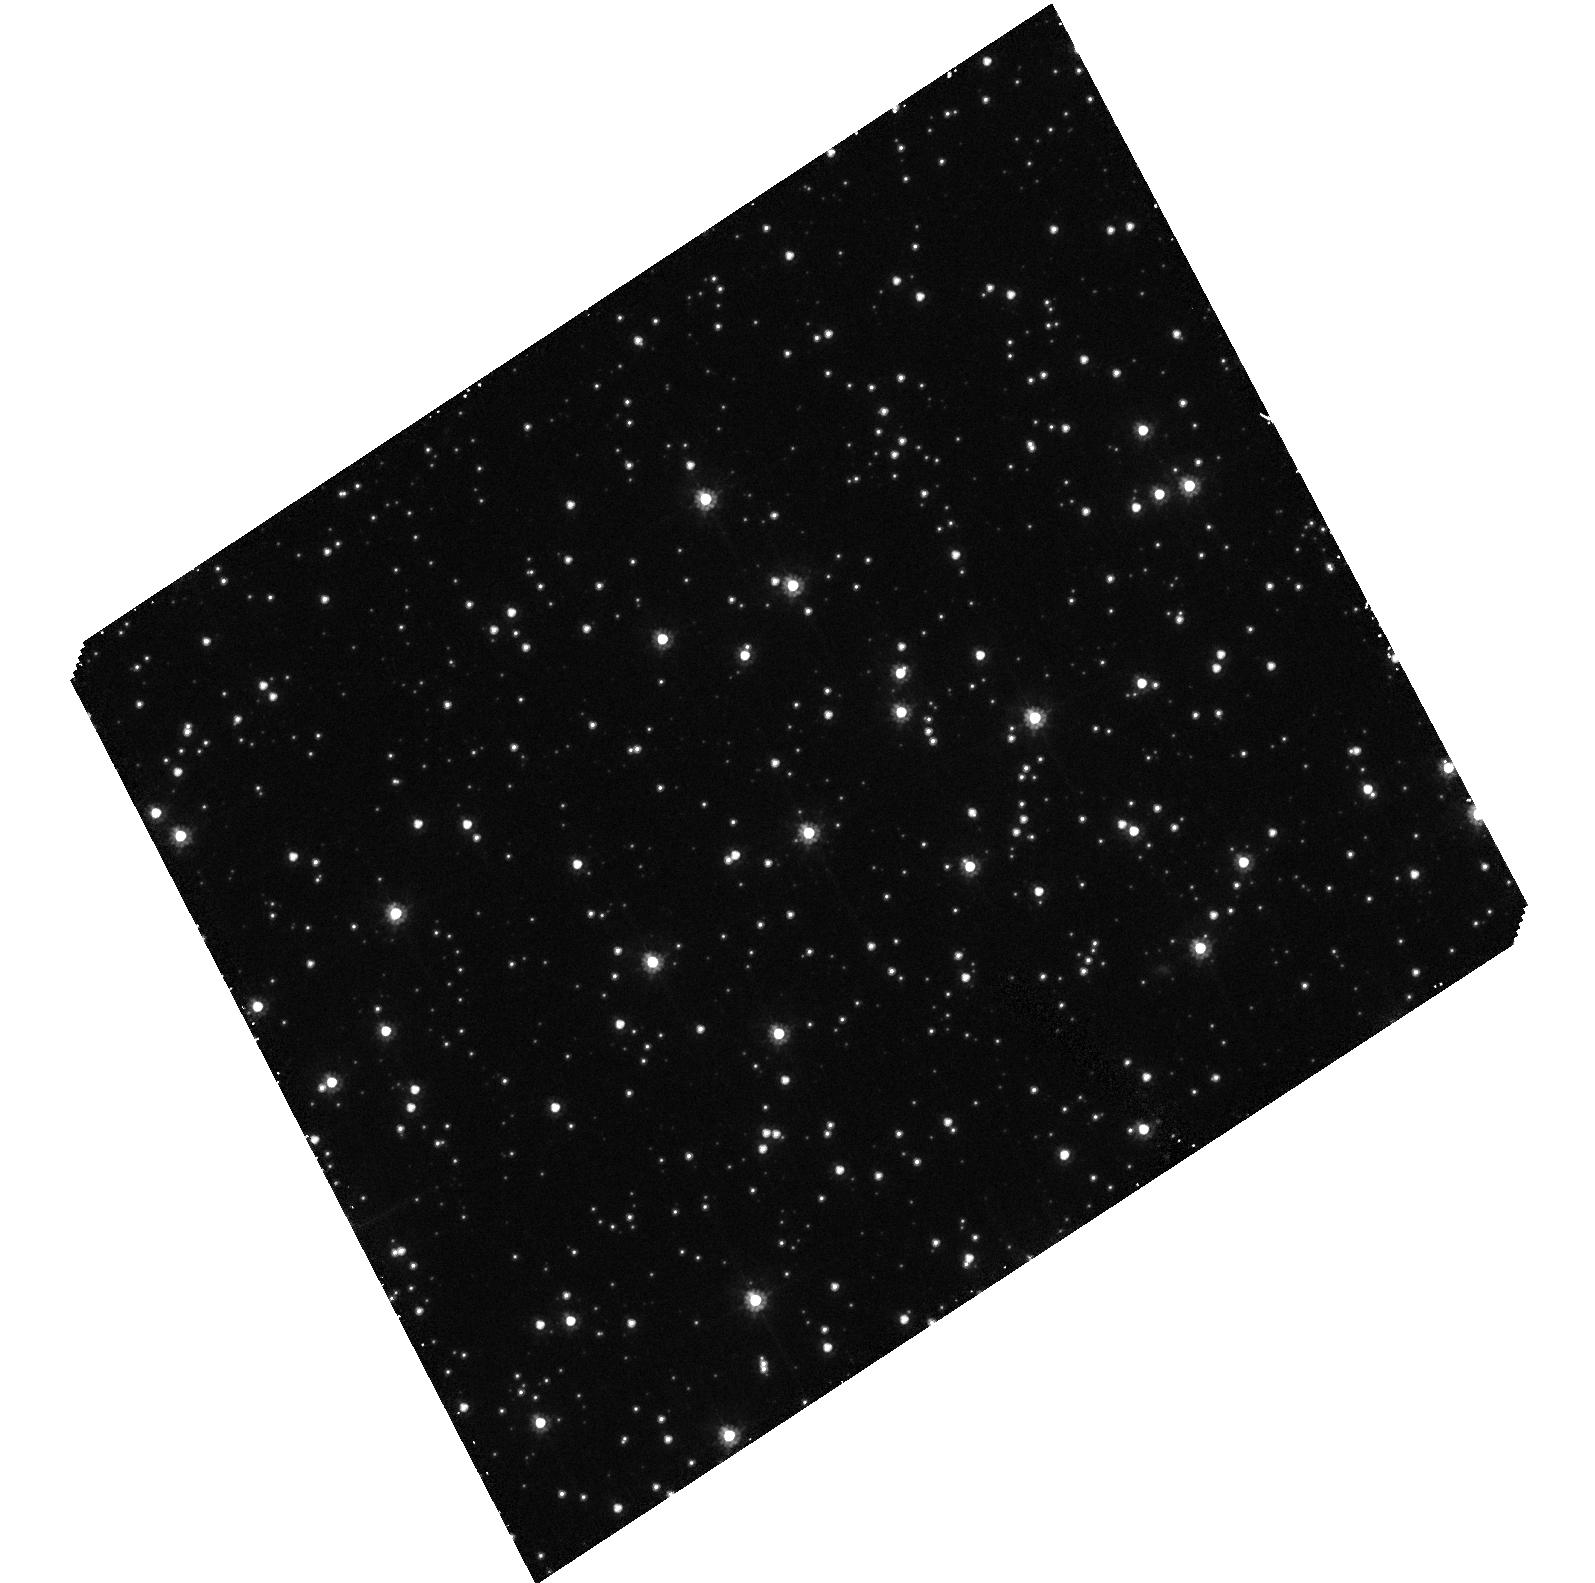
Target: STAR-0516-7029
Instrument: ACS/HRC
Filter: F606W
Exposure: 40 min
Observation ID: hst_9394_02_acs_hrc_f606w_j8f202

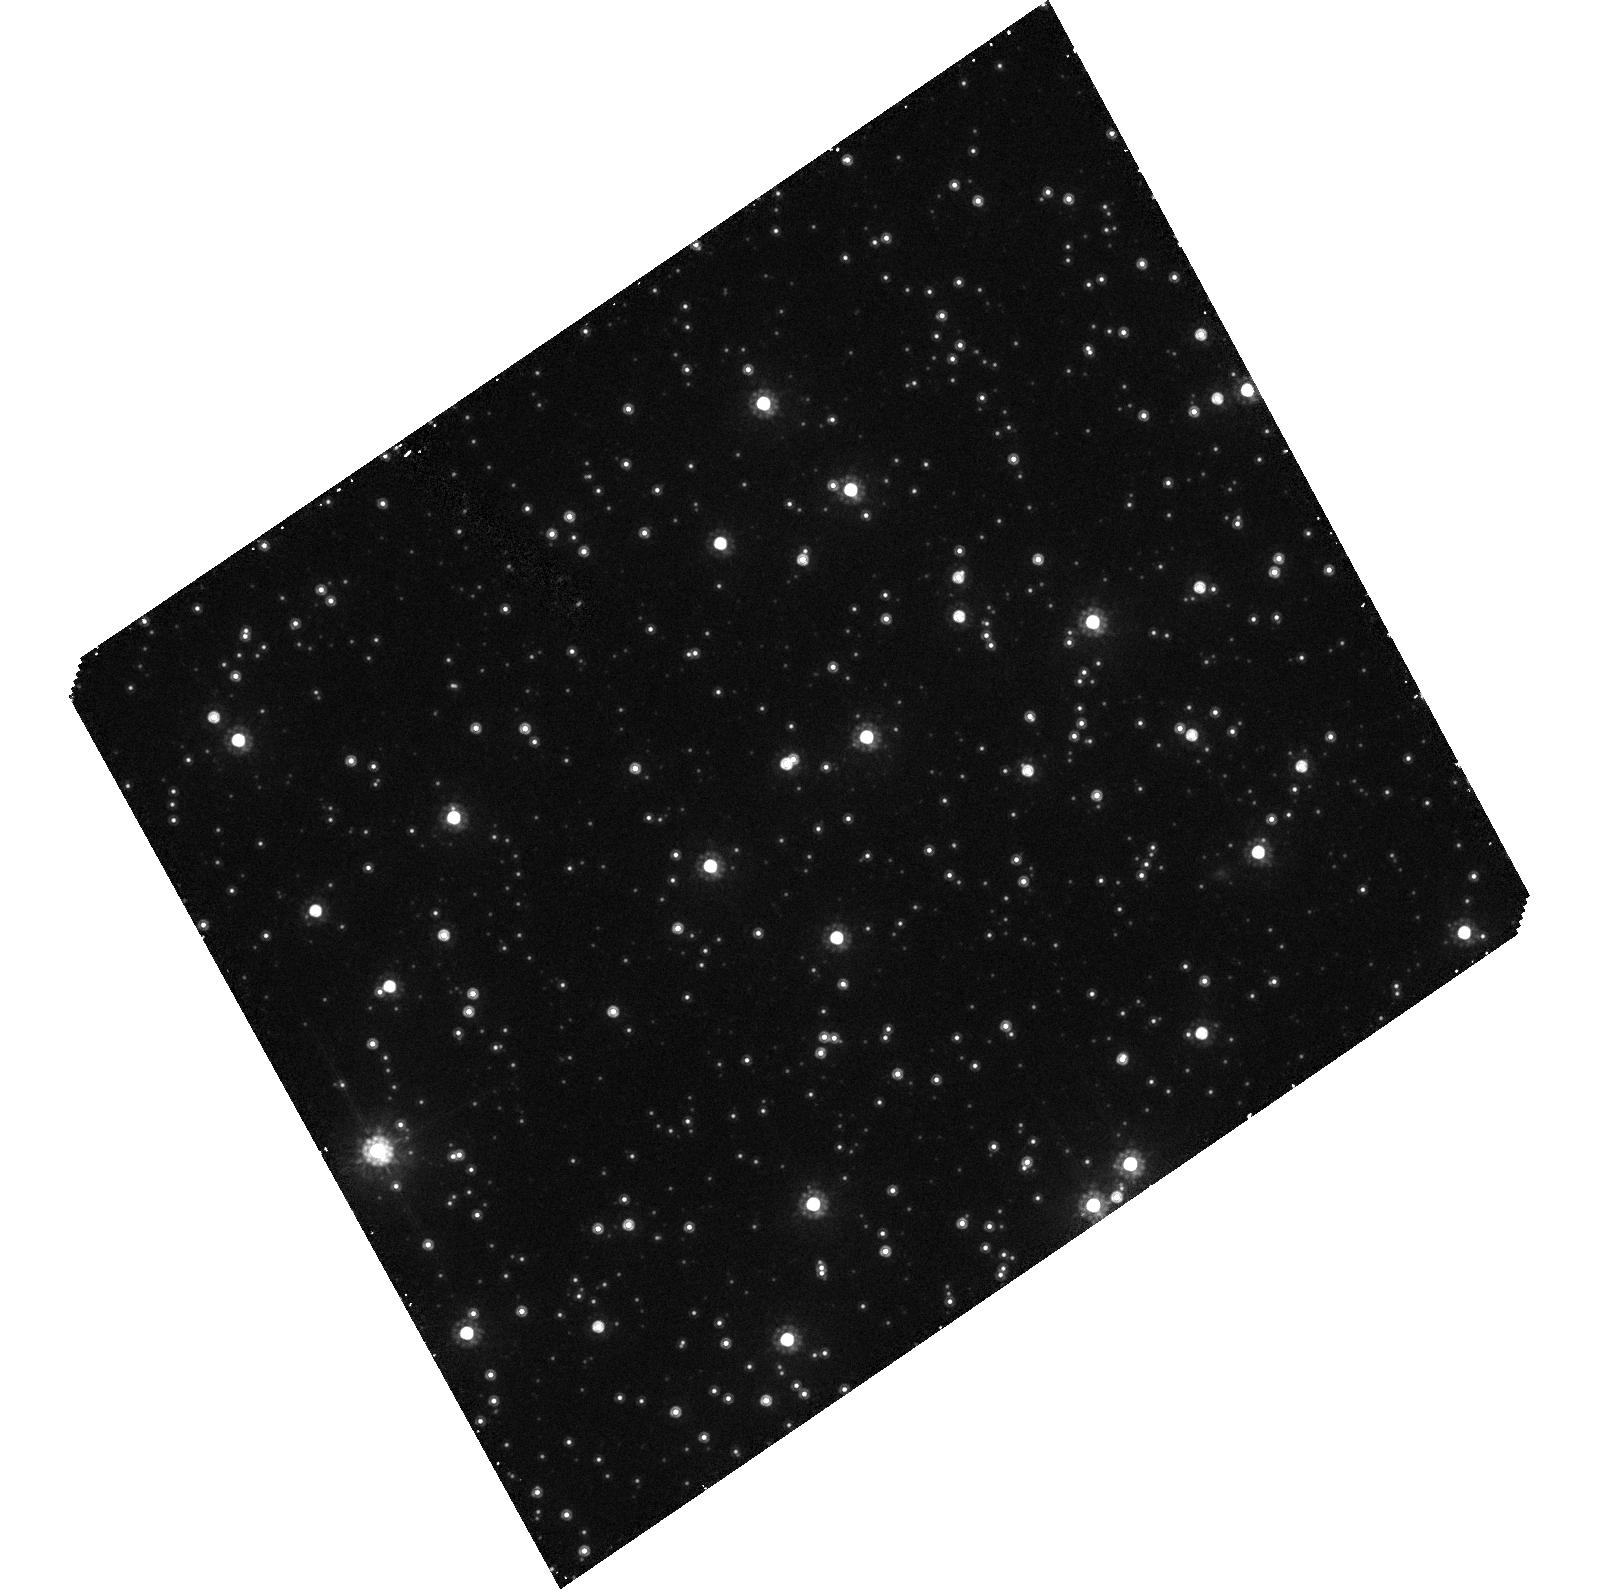
Target: STAR-0516-7029
Instrument: ACS/HRC
Filter: F814W
Exposure: 40 min
Observation ID: hst_9394_01_acs_hrc_f814w_j8f201

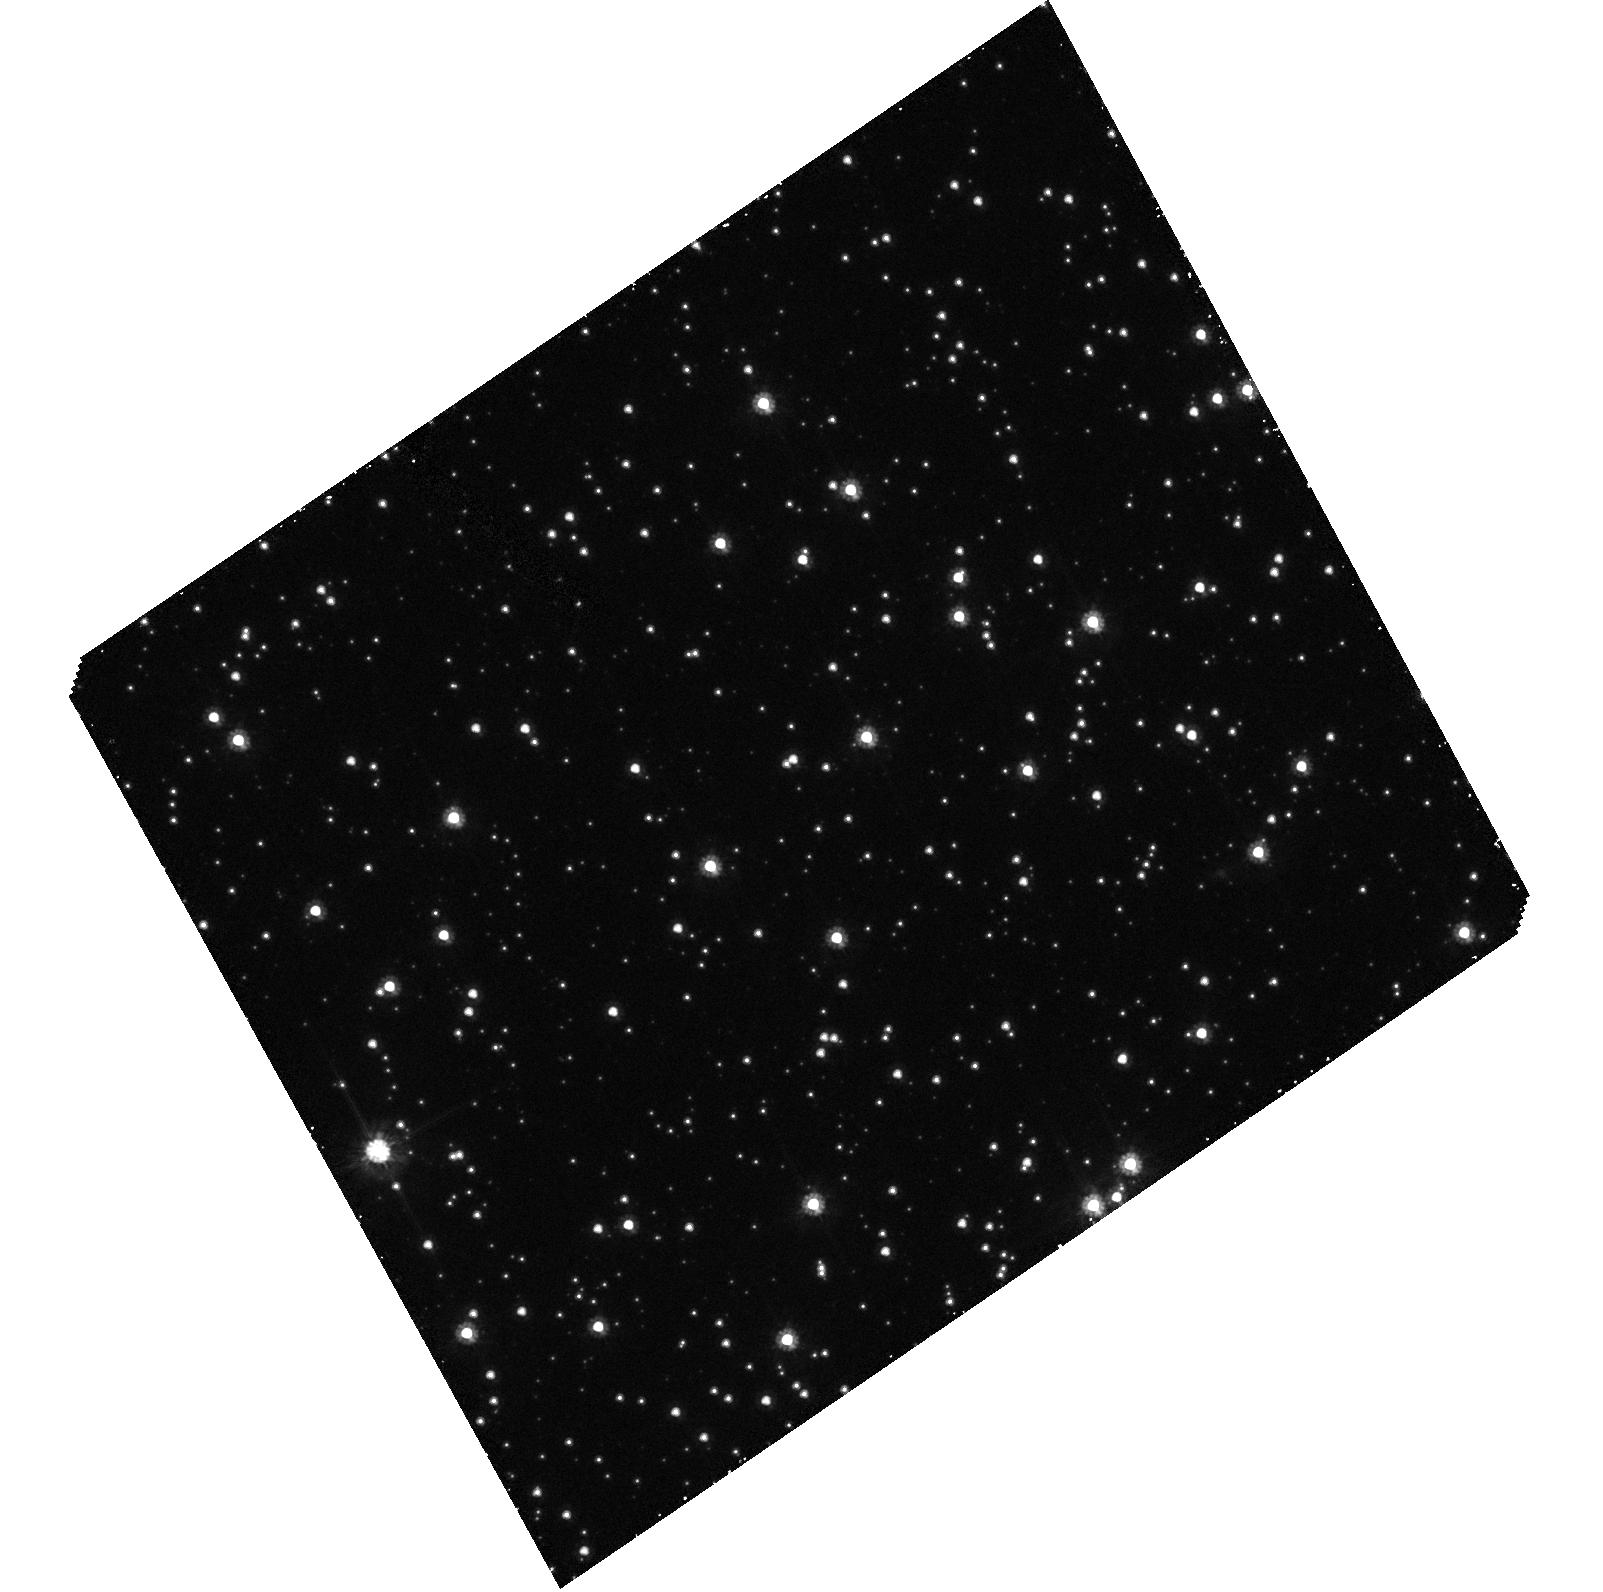
Target: STAR-0516-7029
Instrument: ACS/HRC
Filter: F606W
Exposure: 40 min
Observation ID: hst_9394_01_acs_hrc_f606w_j8f201

Halo Microlensing: Direct Detection of a Microlens (PI: Cook, Kem)

The MACHO project has recently released 5.7 years of LMC microlensing data, presenting 17 candidate microlensing events. These events suggest an 8-50\ MACHO halo and a most likely MACHO mass of 0.2-0.9 M_\odot. However, nearly a decade after the first reported event (Alcock et al. 1993) there still remains much debate about the nature and location of the lensing matter. MACHO has also obtained WFPC2 follow-up data of the microlensing source stars, to date we have observed 16 candidates with HST. The WFPC2 follow-up data of MACHO event LMC-5 provided unexpected insight into the nature of the lens. This image revealed a very red, faint object displaced by 0.134^ from the source star which may well be the first direct detection of the dark matter component (lens) of a microlensing event. A second epoch of WFPC2 photometry will verify the proper motion of the lens and allow for a parallax measurement of its distance.